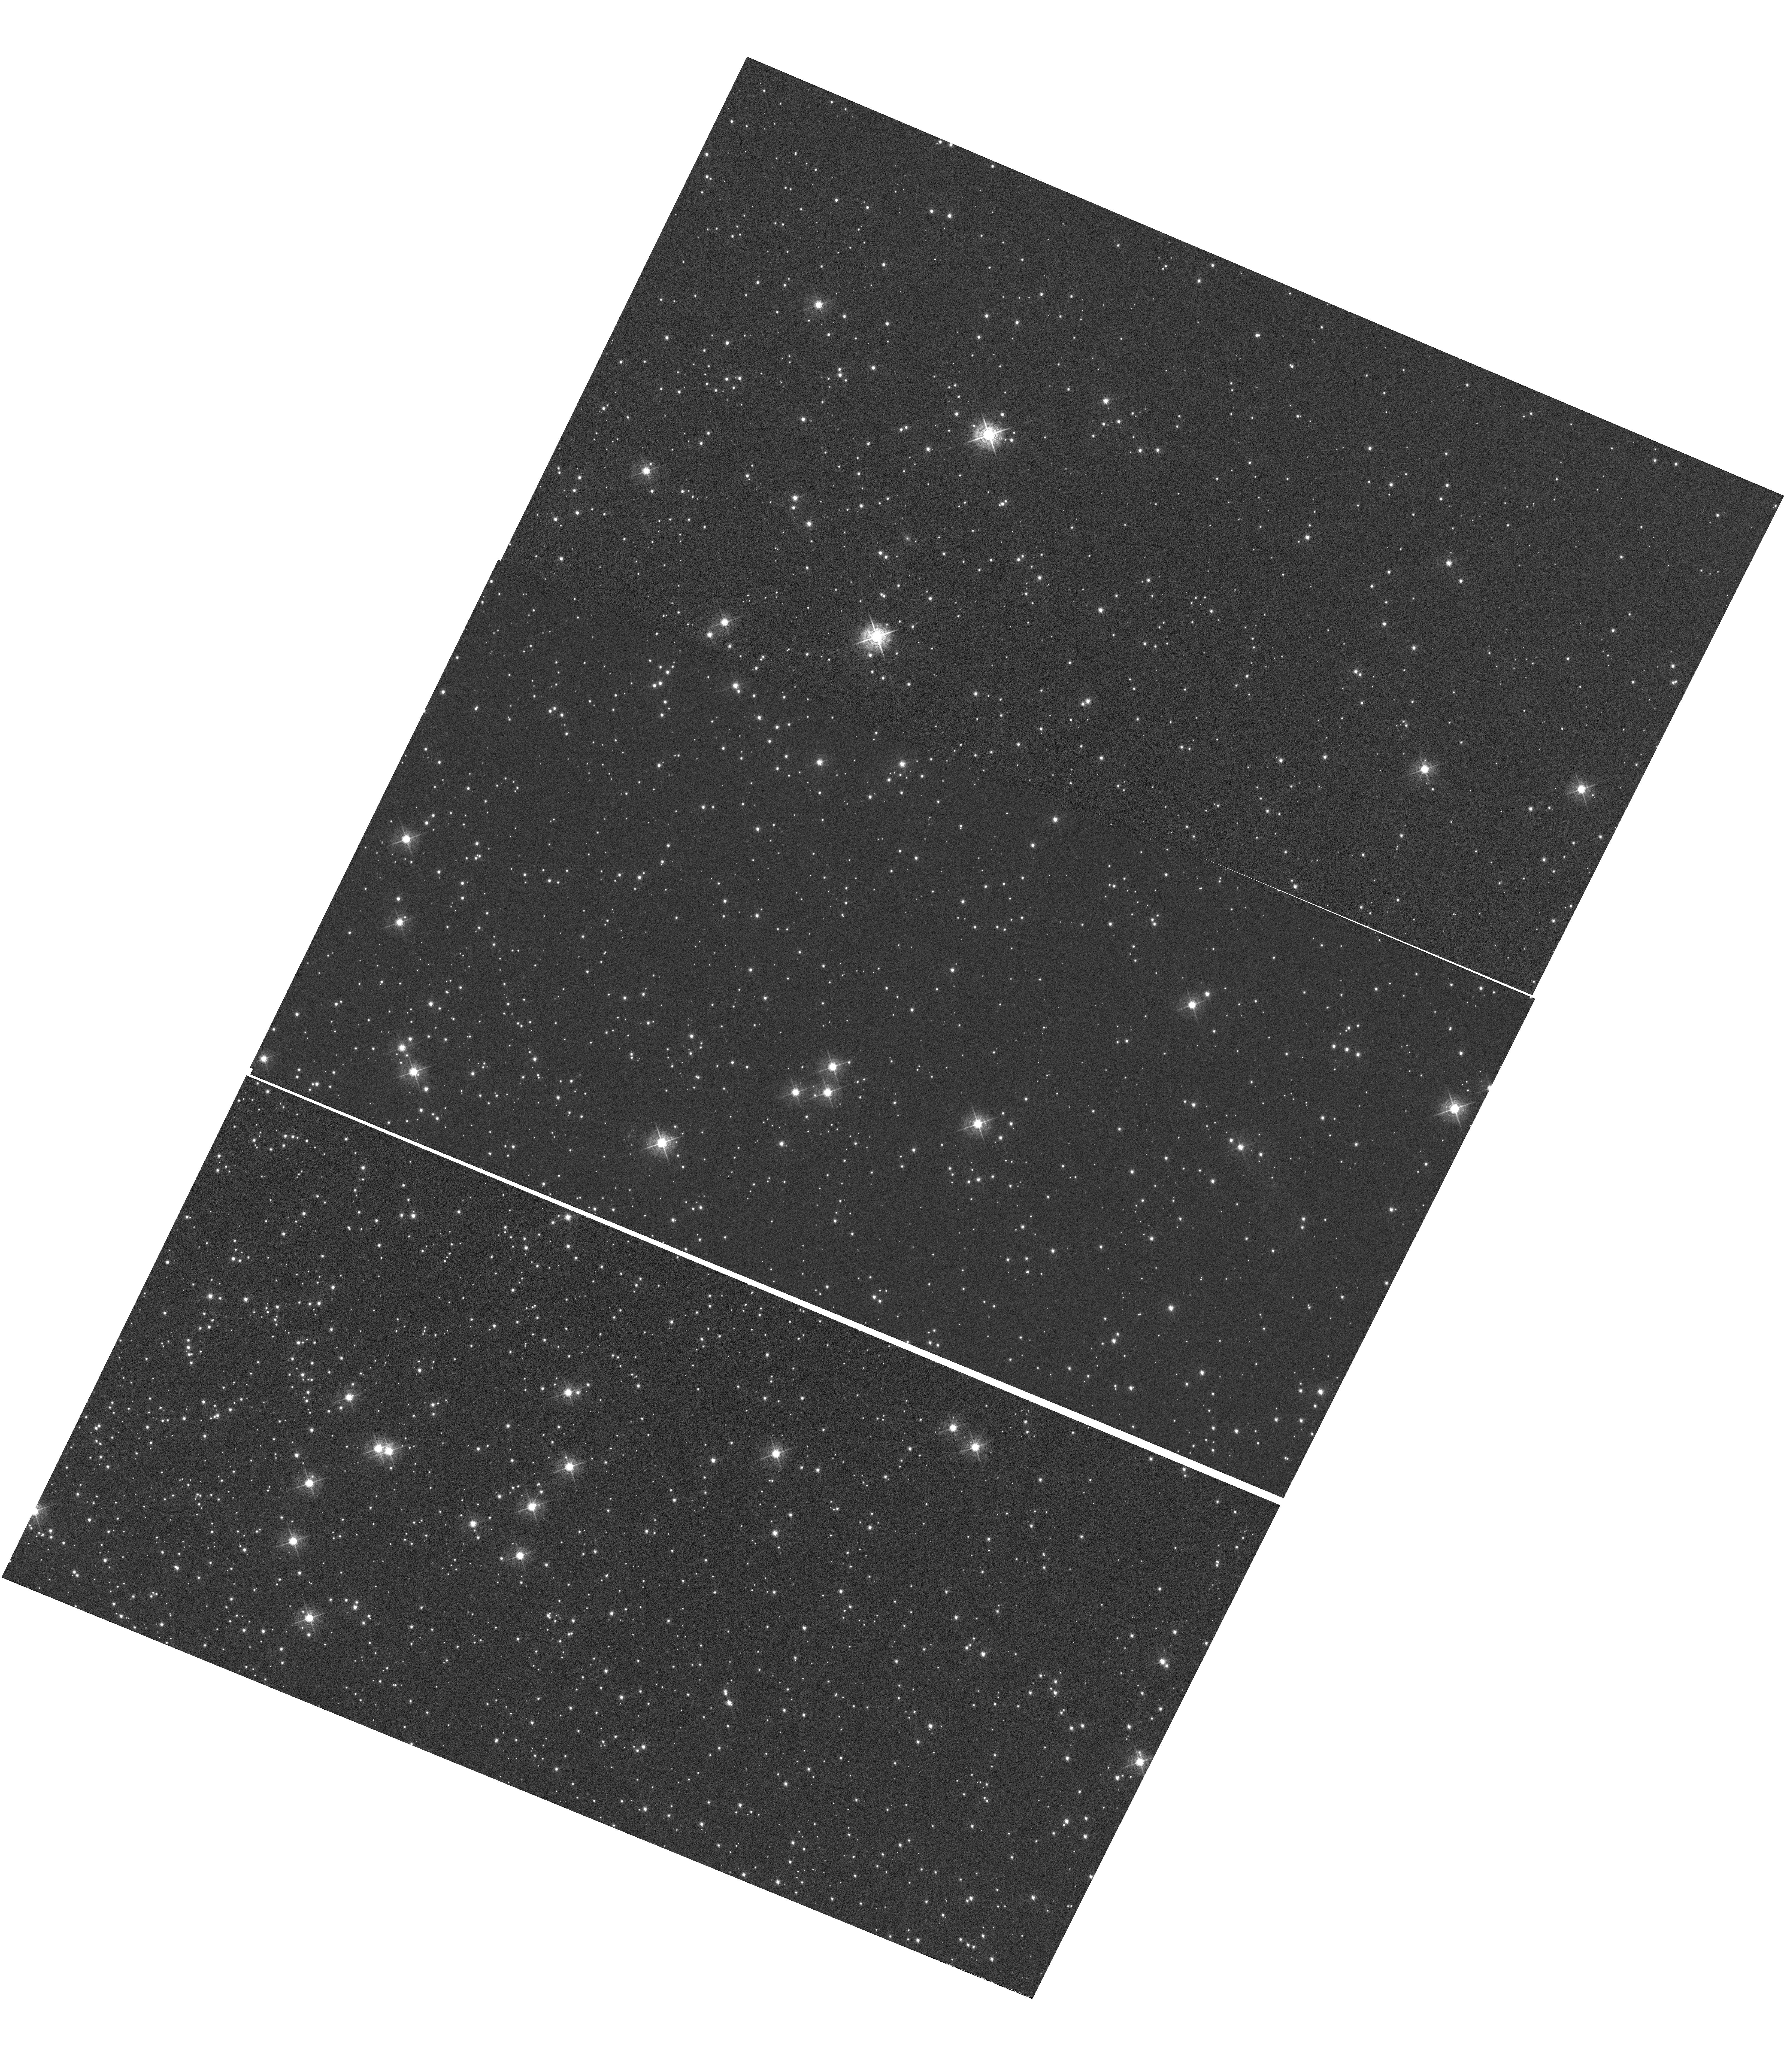
Target: NGC-104
Instrument: WFC3/UVIS
Filter: F502N
Exposure: 1.4 h
Observation ID: hst_14012_04_wfc3_uvis_f502n_icqu04

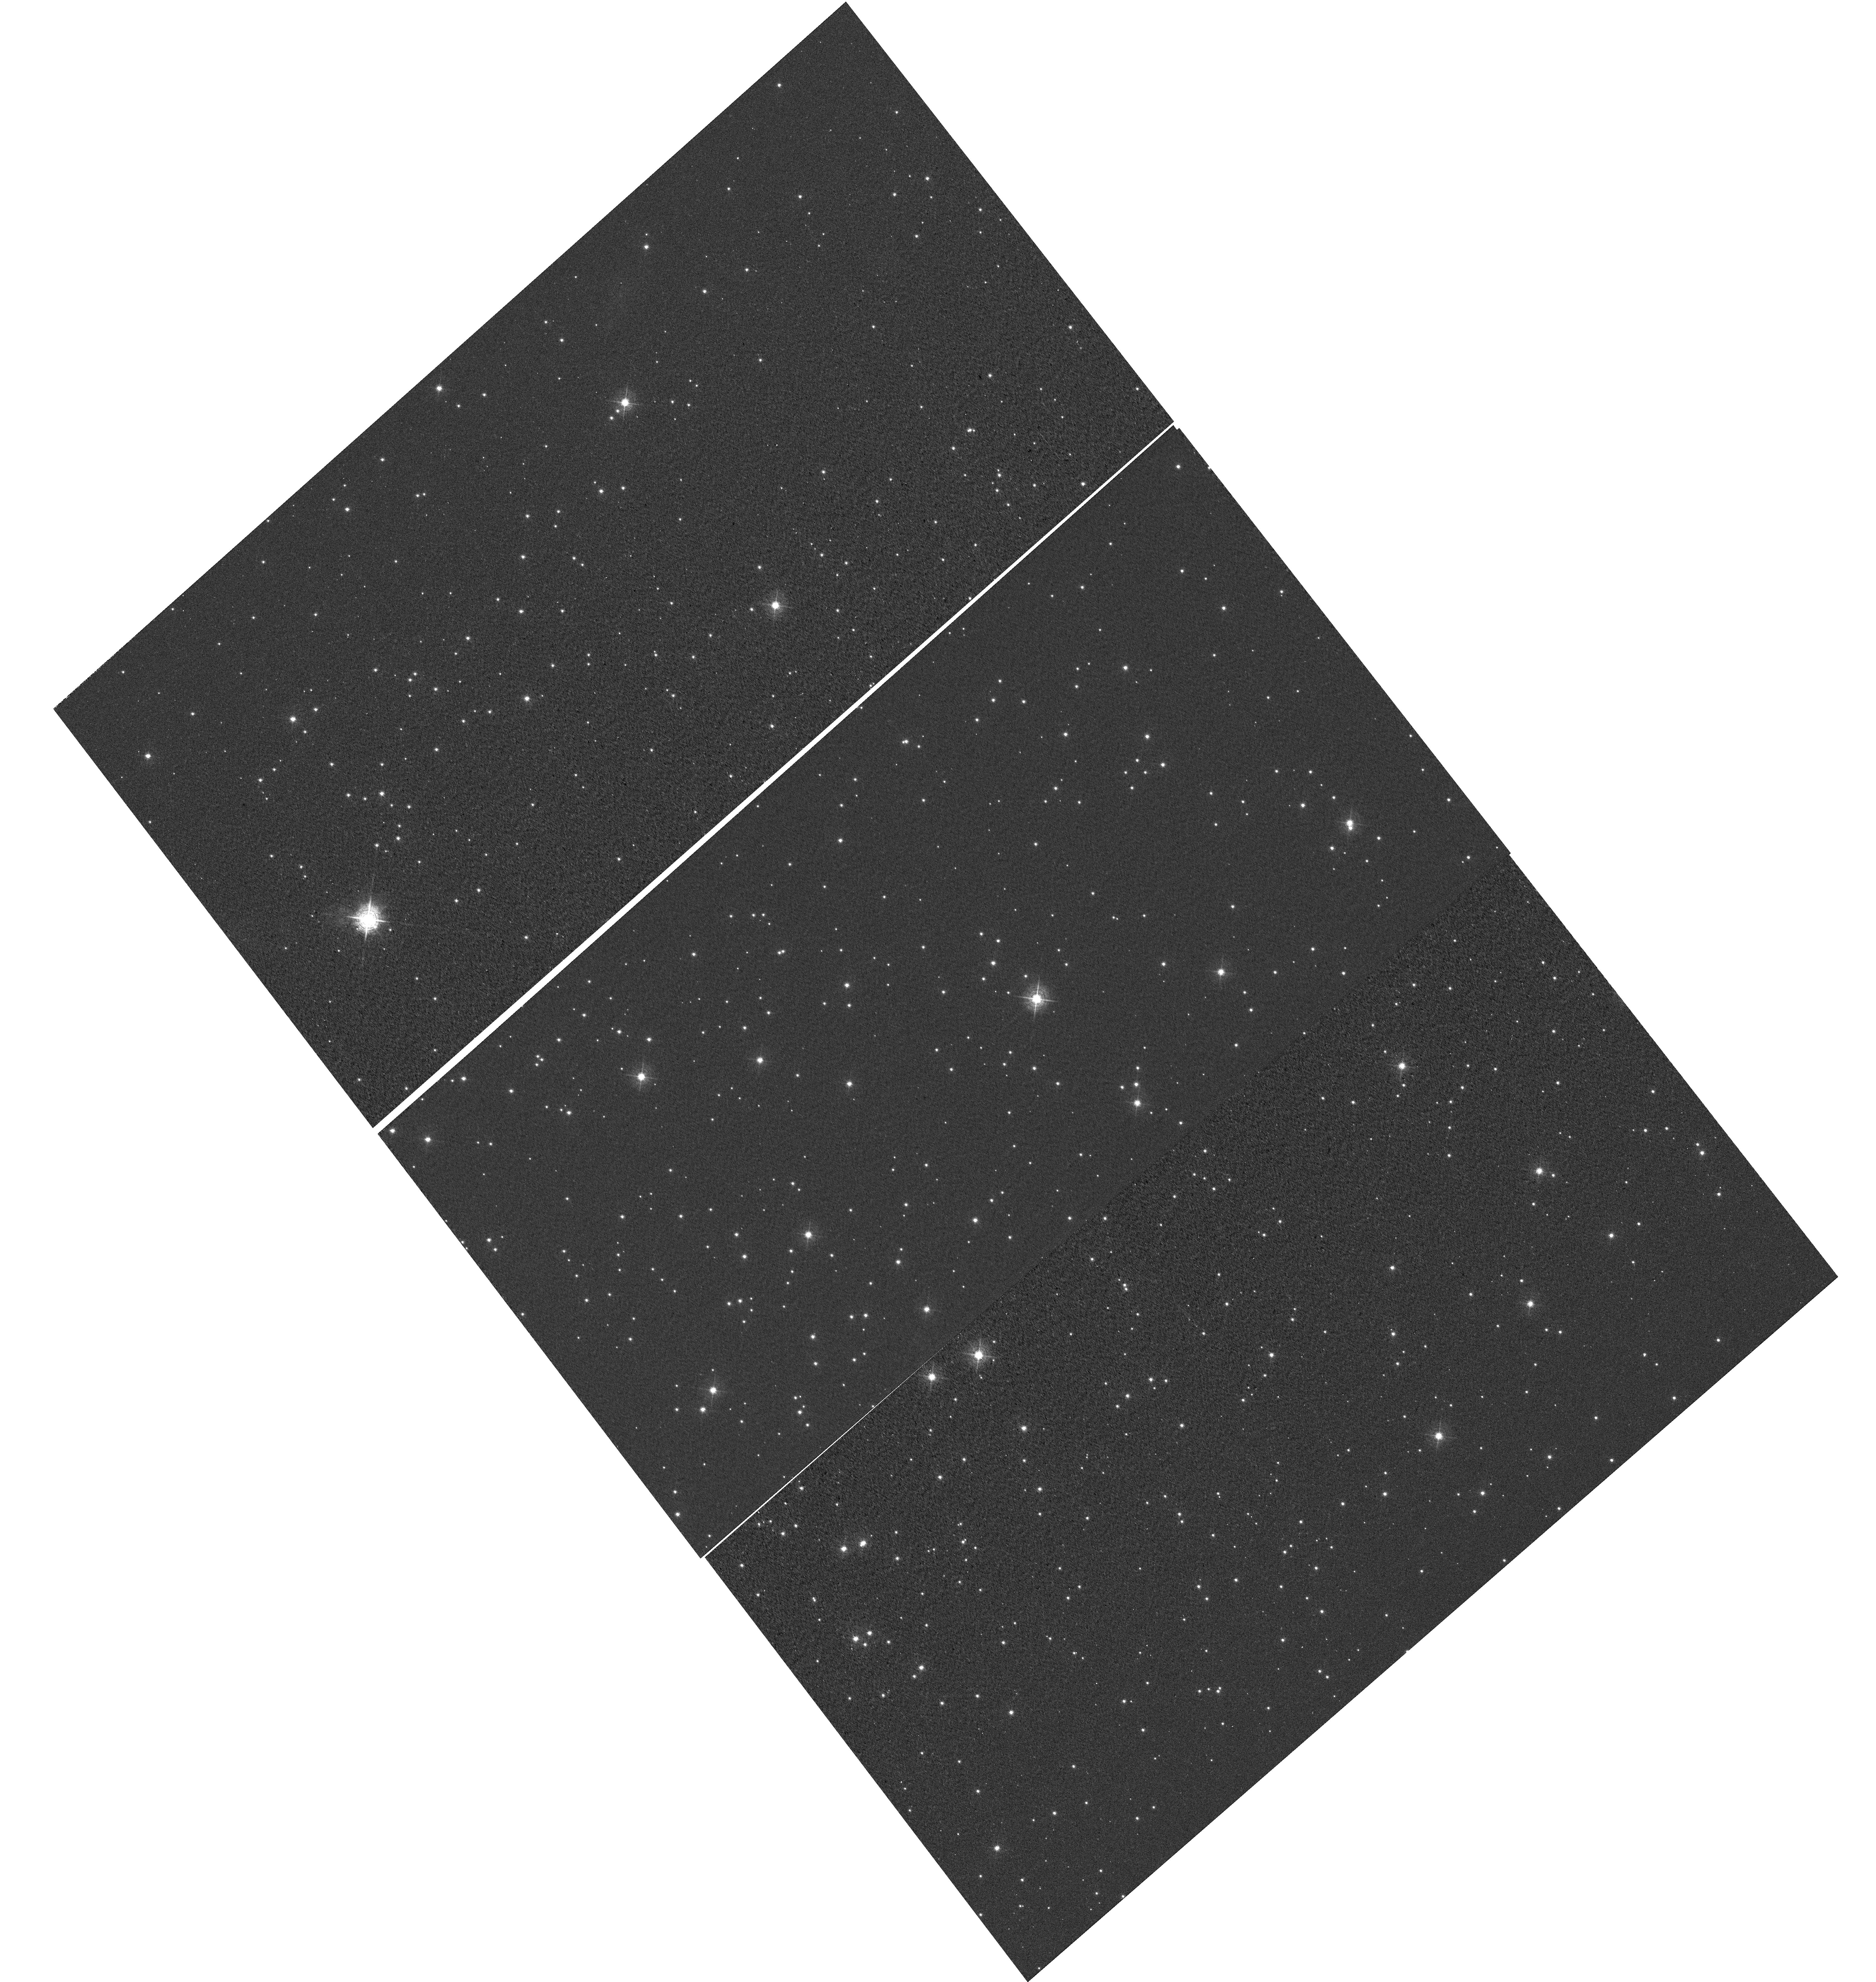
Target: NGC-6791
Instrument: WFC3/UVIS
Filter: F502N
Exposure: 30 min
Observation ID: hst_14012_03_wfc3_uvis_f502n_icqu03

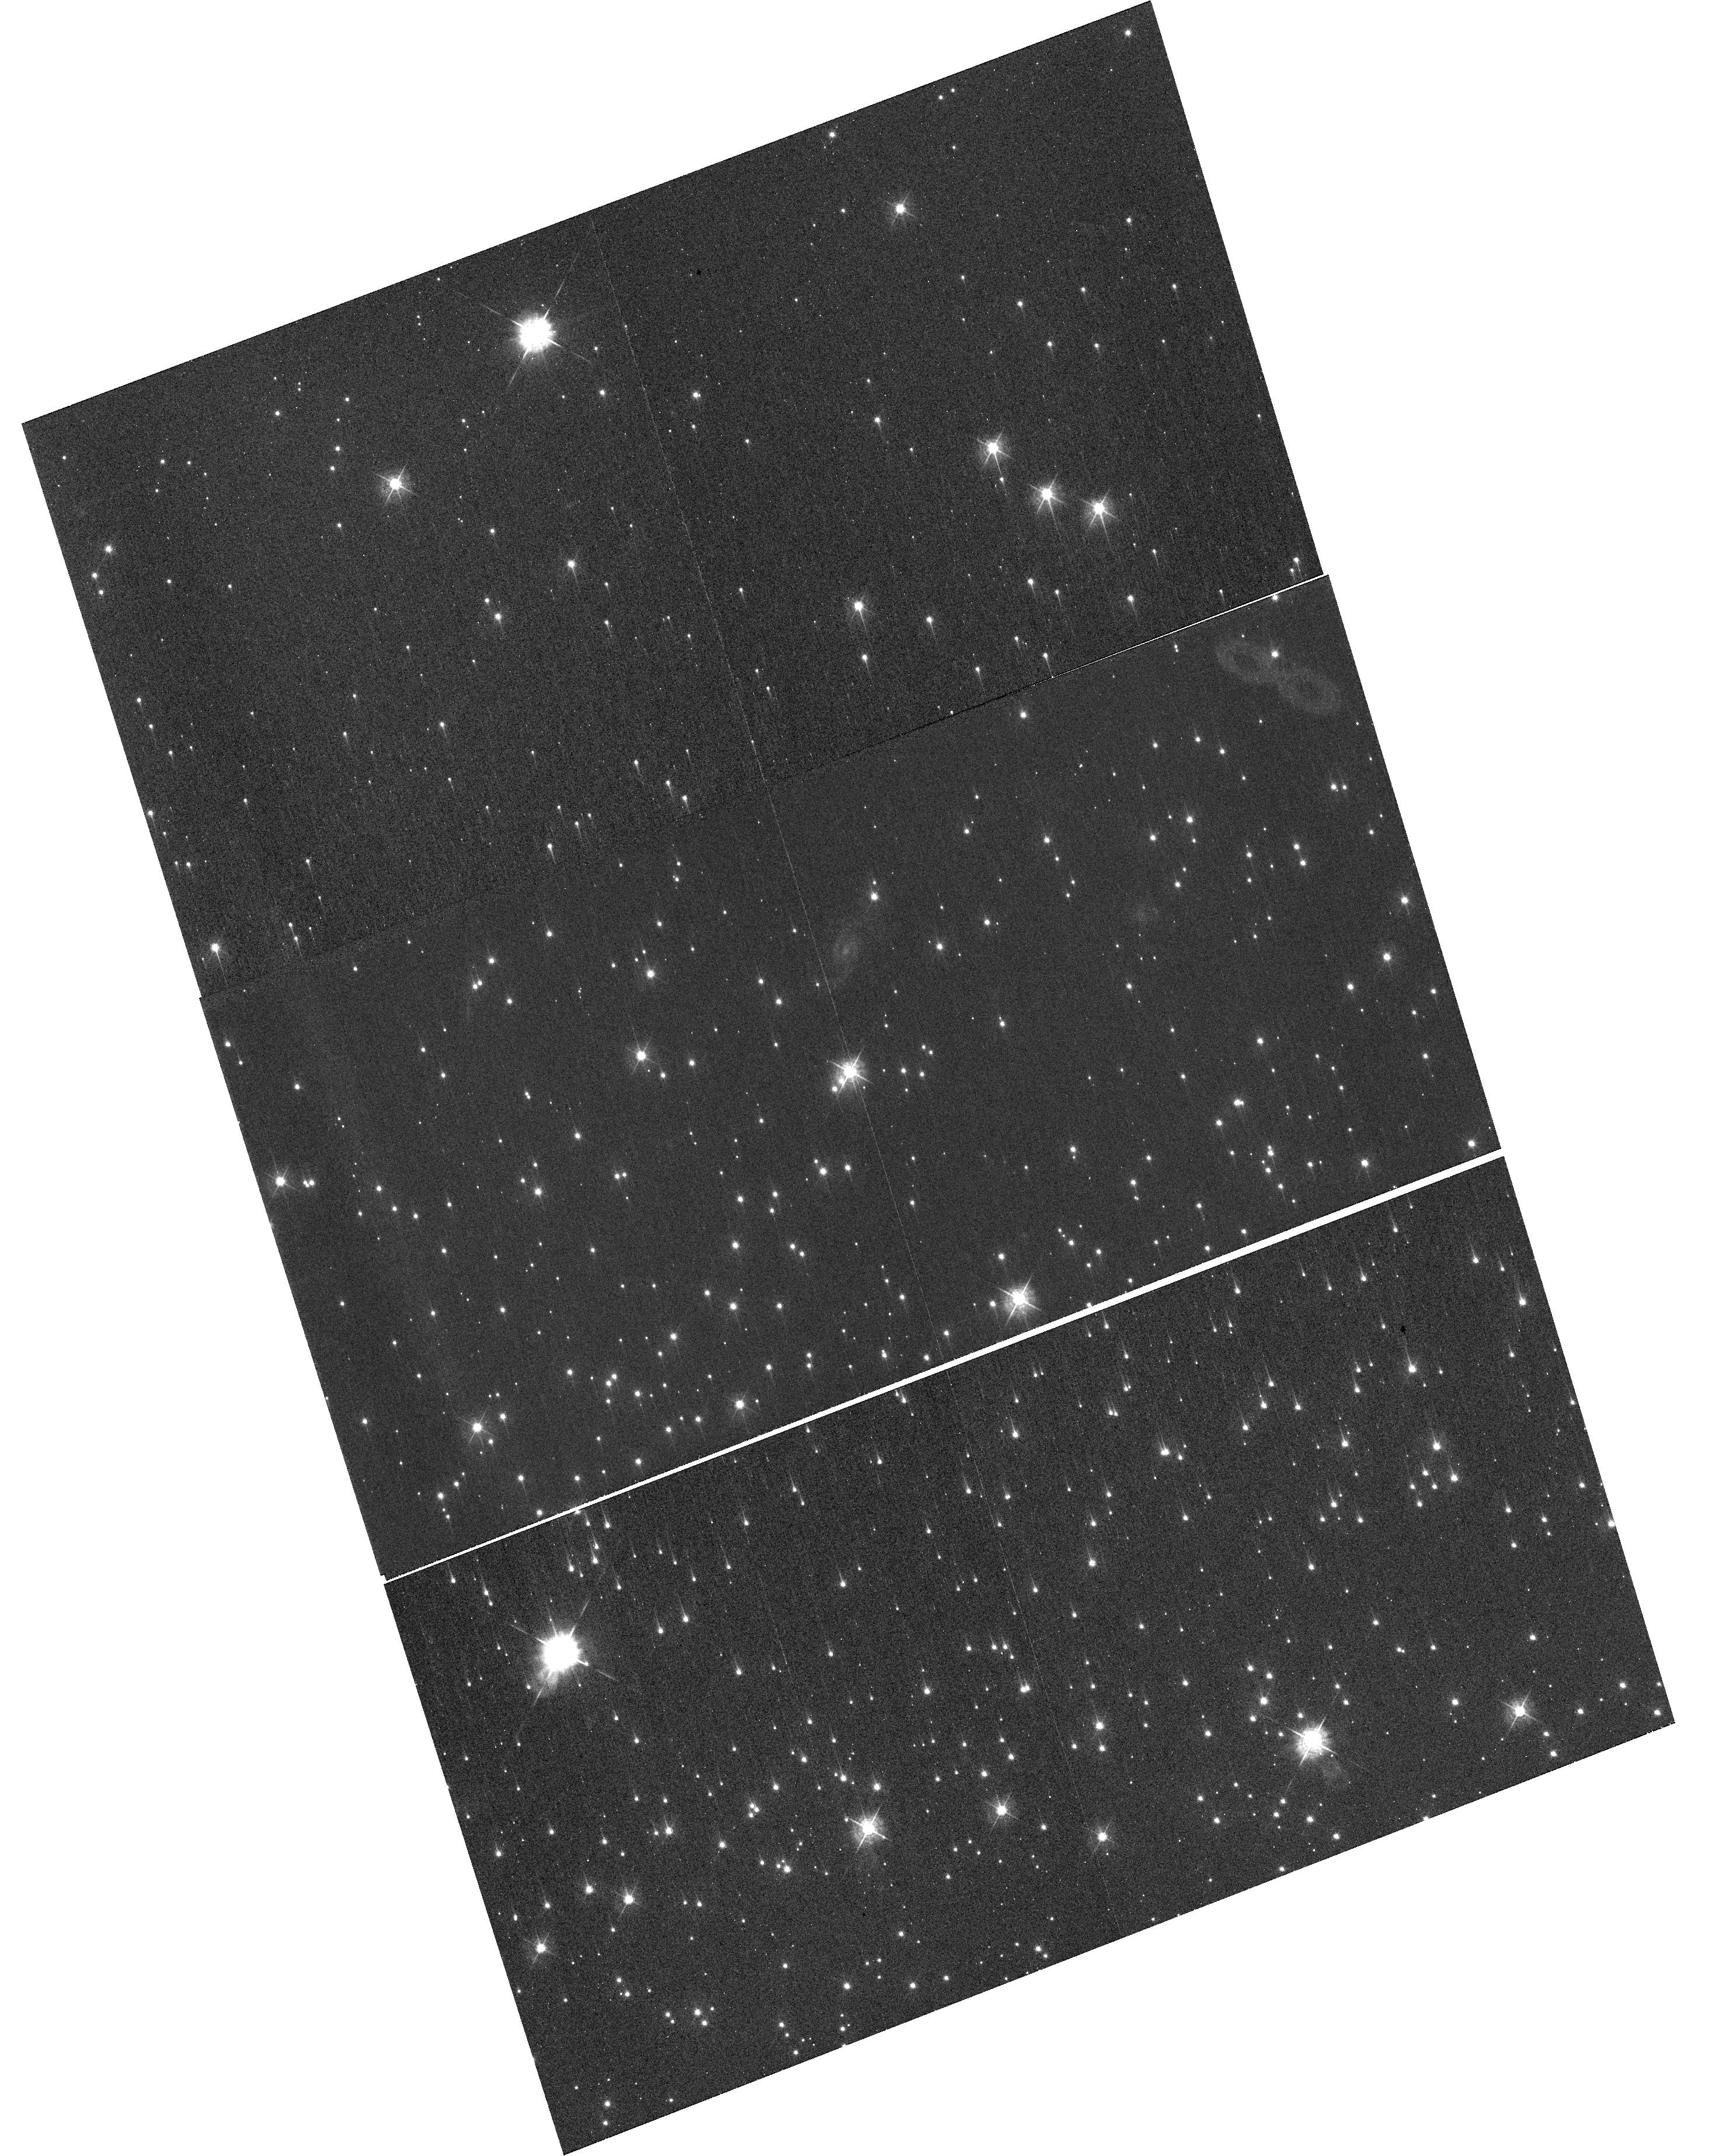
Target: NGC-6791
Instrument: WFC3/UVIS
Filter: F547M
Exposure: 6 min
Observation ID: hst_14012_05_wfc3_uvis_f547m_icqu05

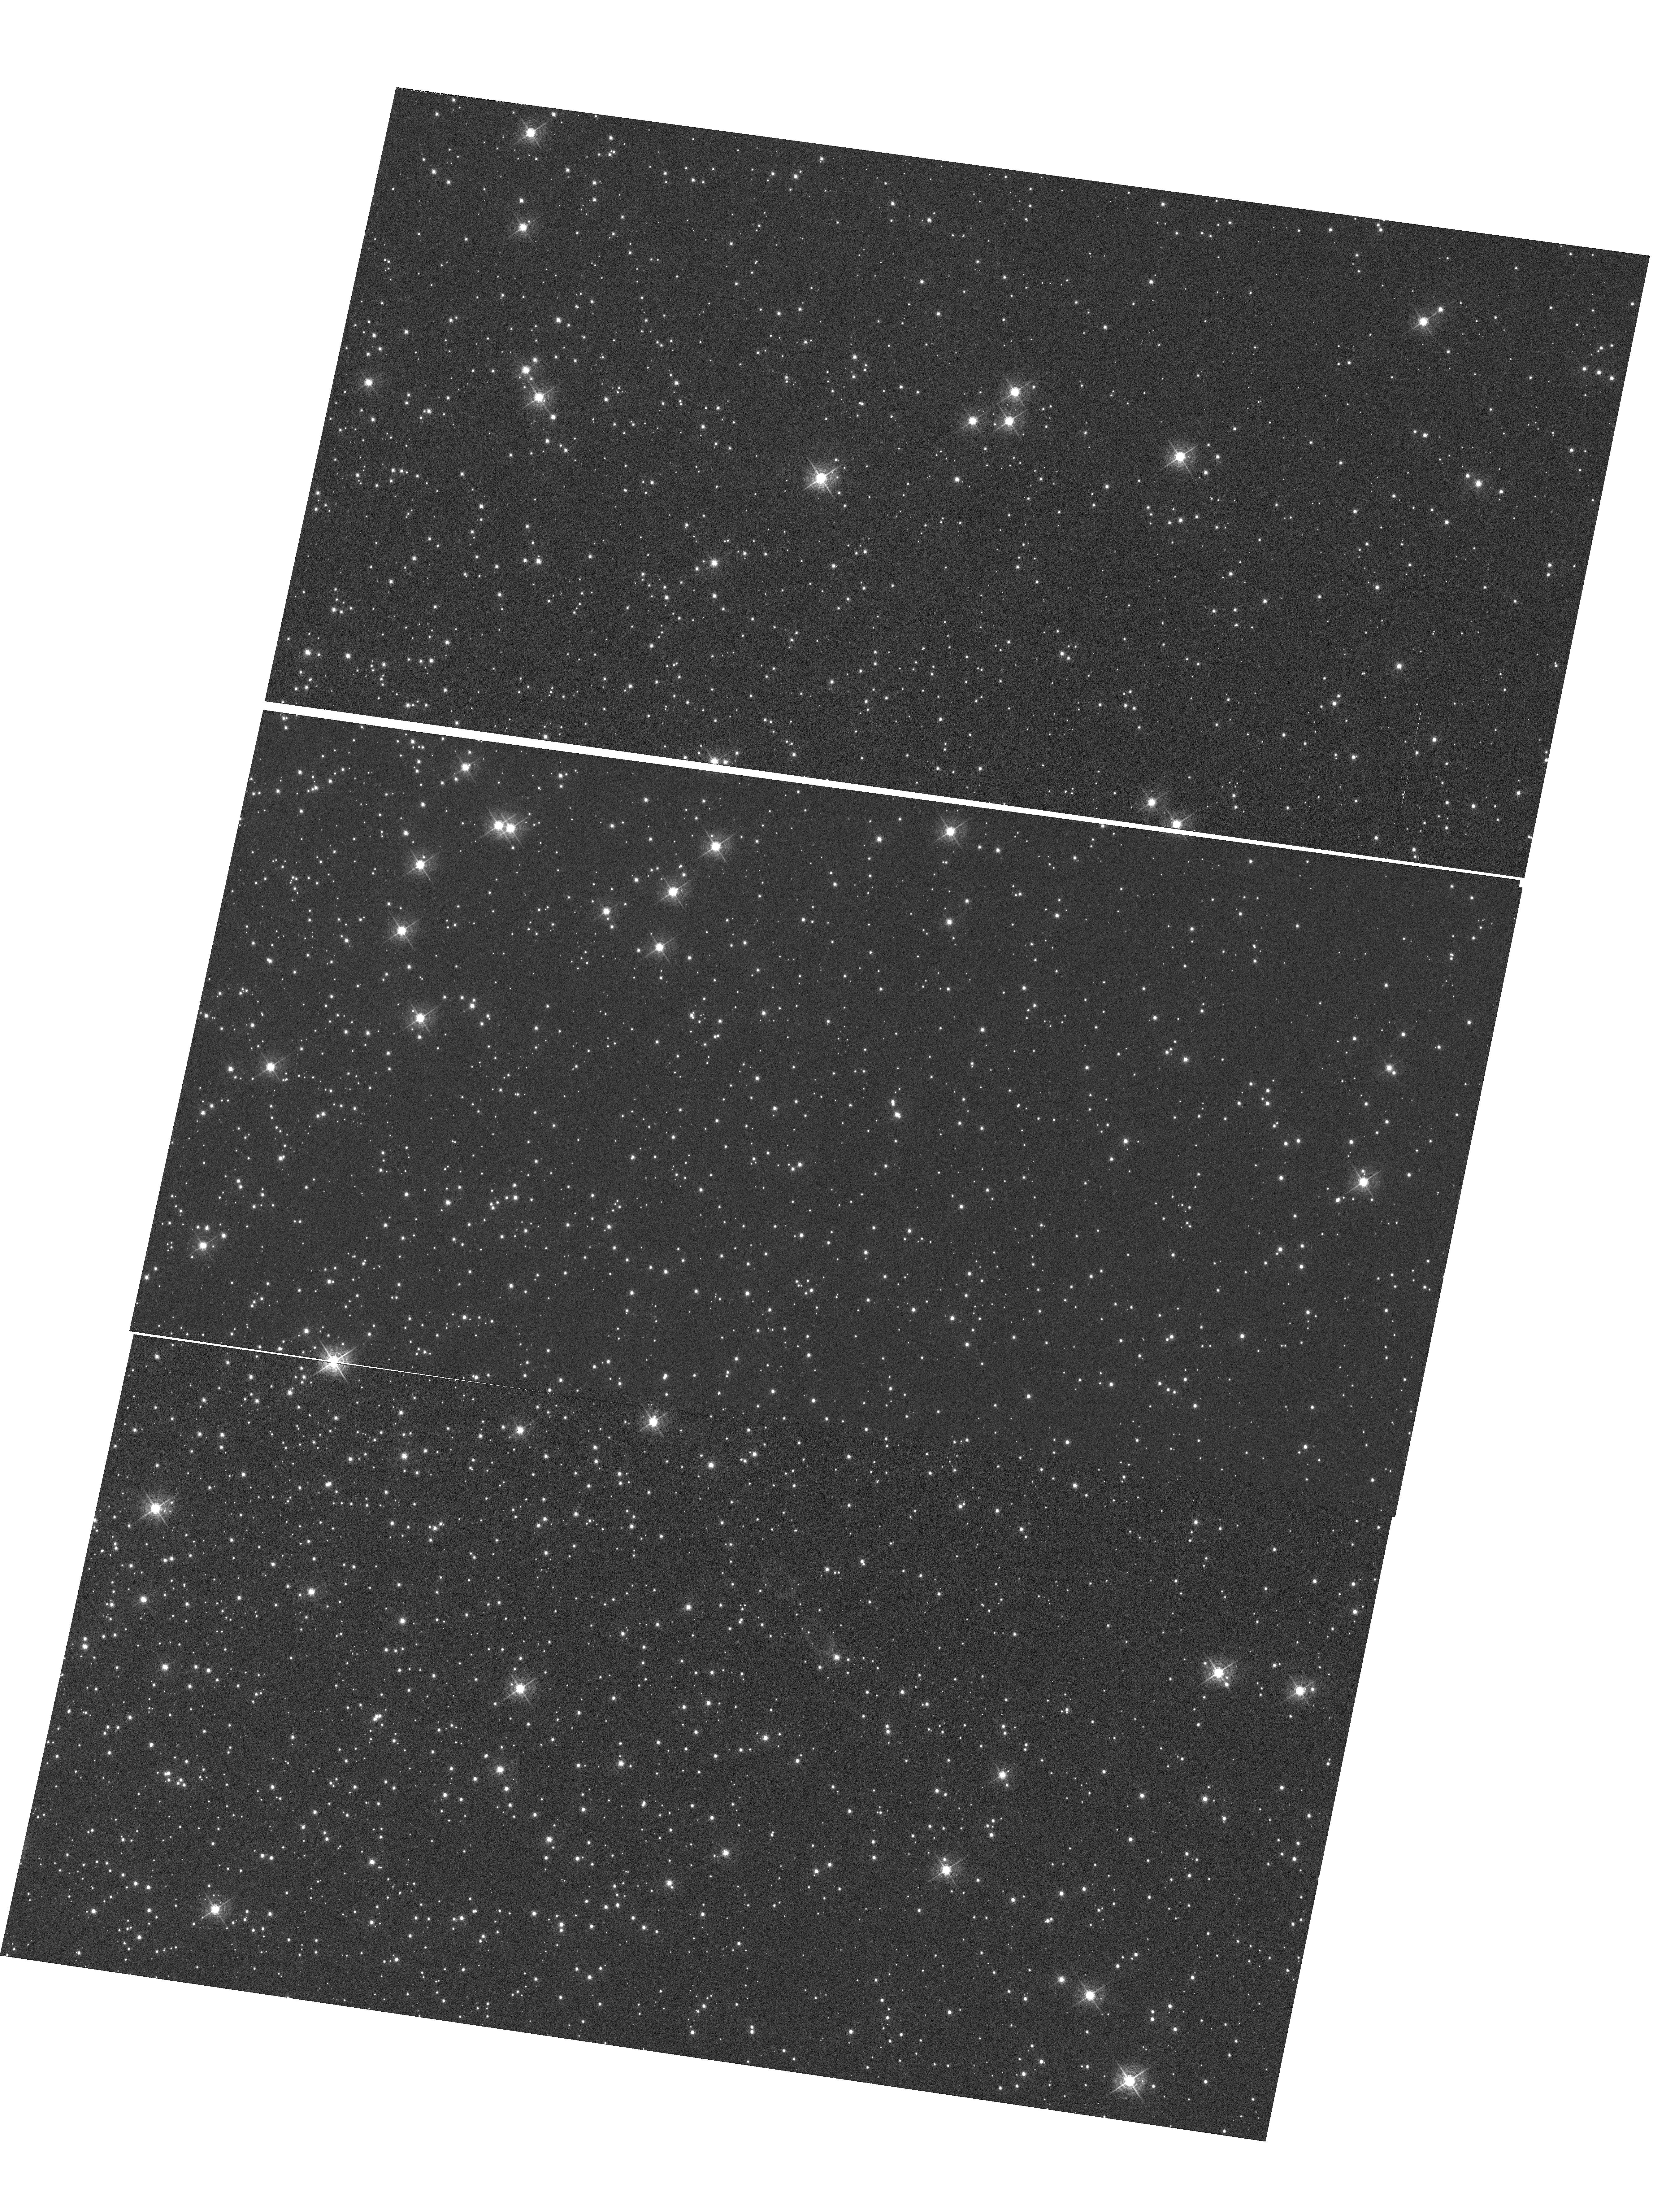
Target: NGC-104
Instrument: WFC3/UVIS
Filter: F502N
Exposure: 1.4 h
Observation ID: hst_14012_02_wfc3_uvis_f502n_icqu02

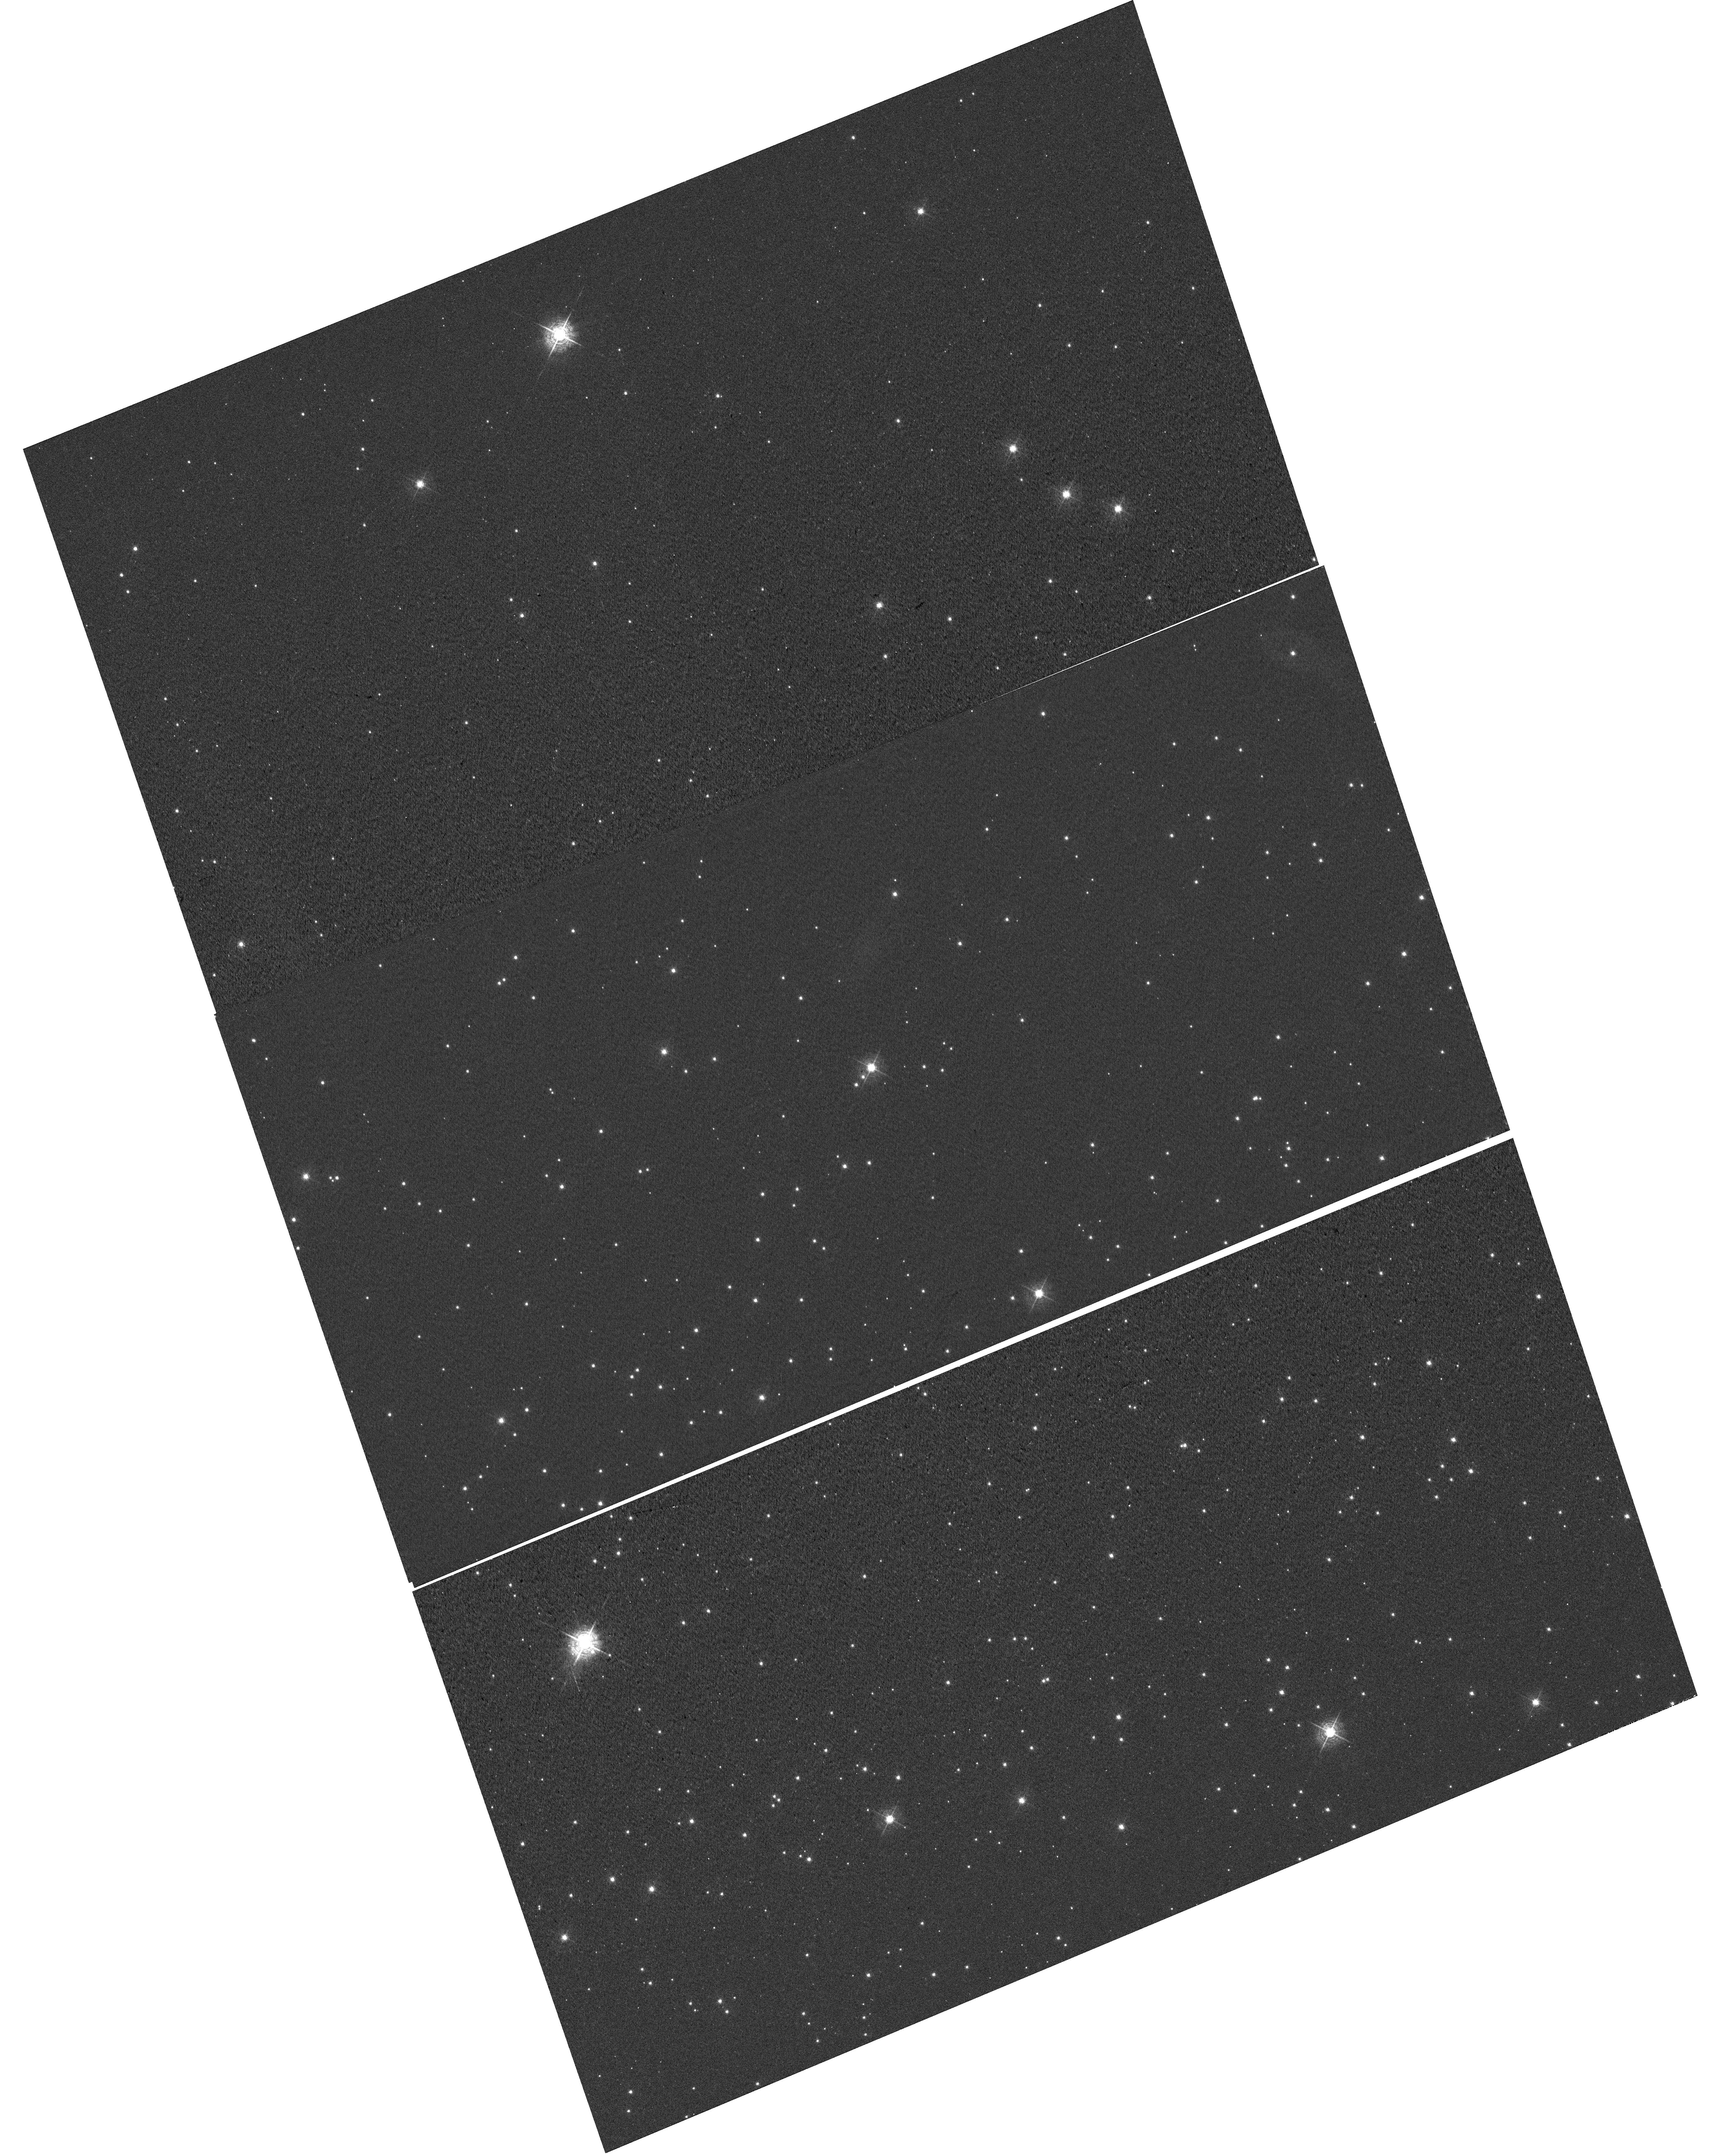
Target: NGC-6791
Instrument: WFC3/UVIS
Filter: F502N
Exposure: 30 min
Observation ID: hst_14012_01_wfc3_uvis_f502n_icqu01

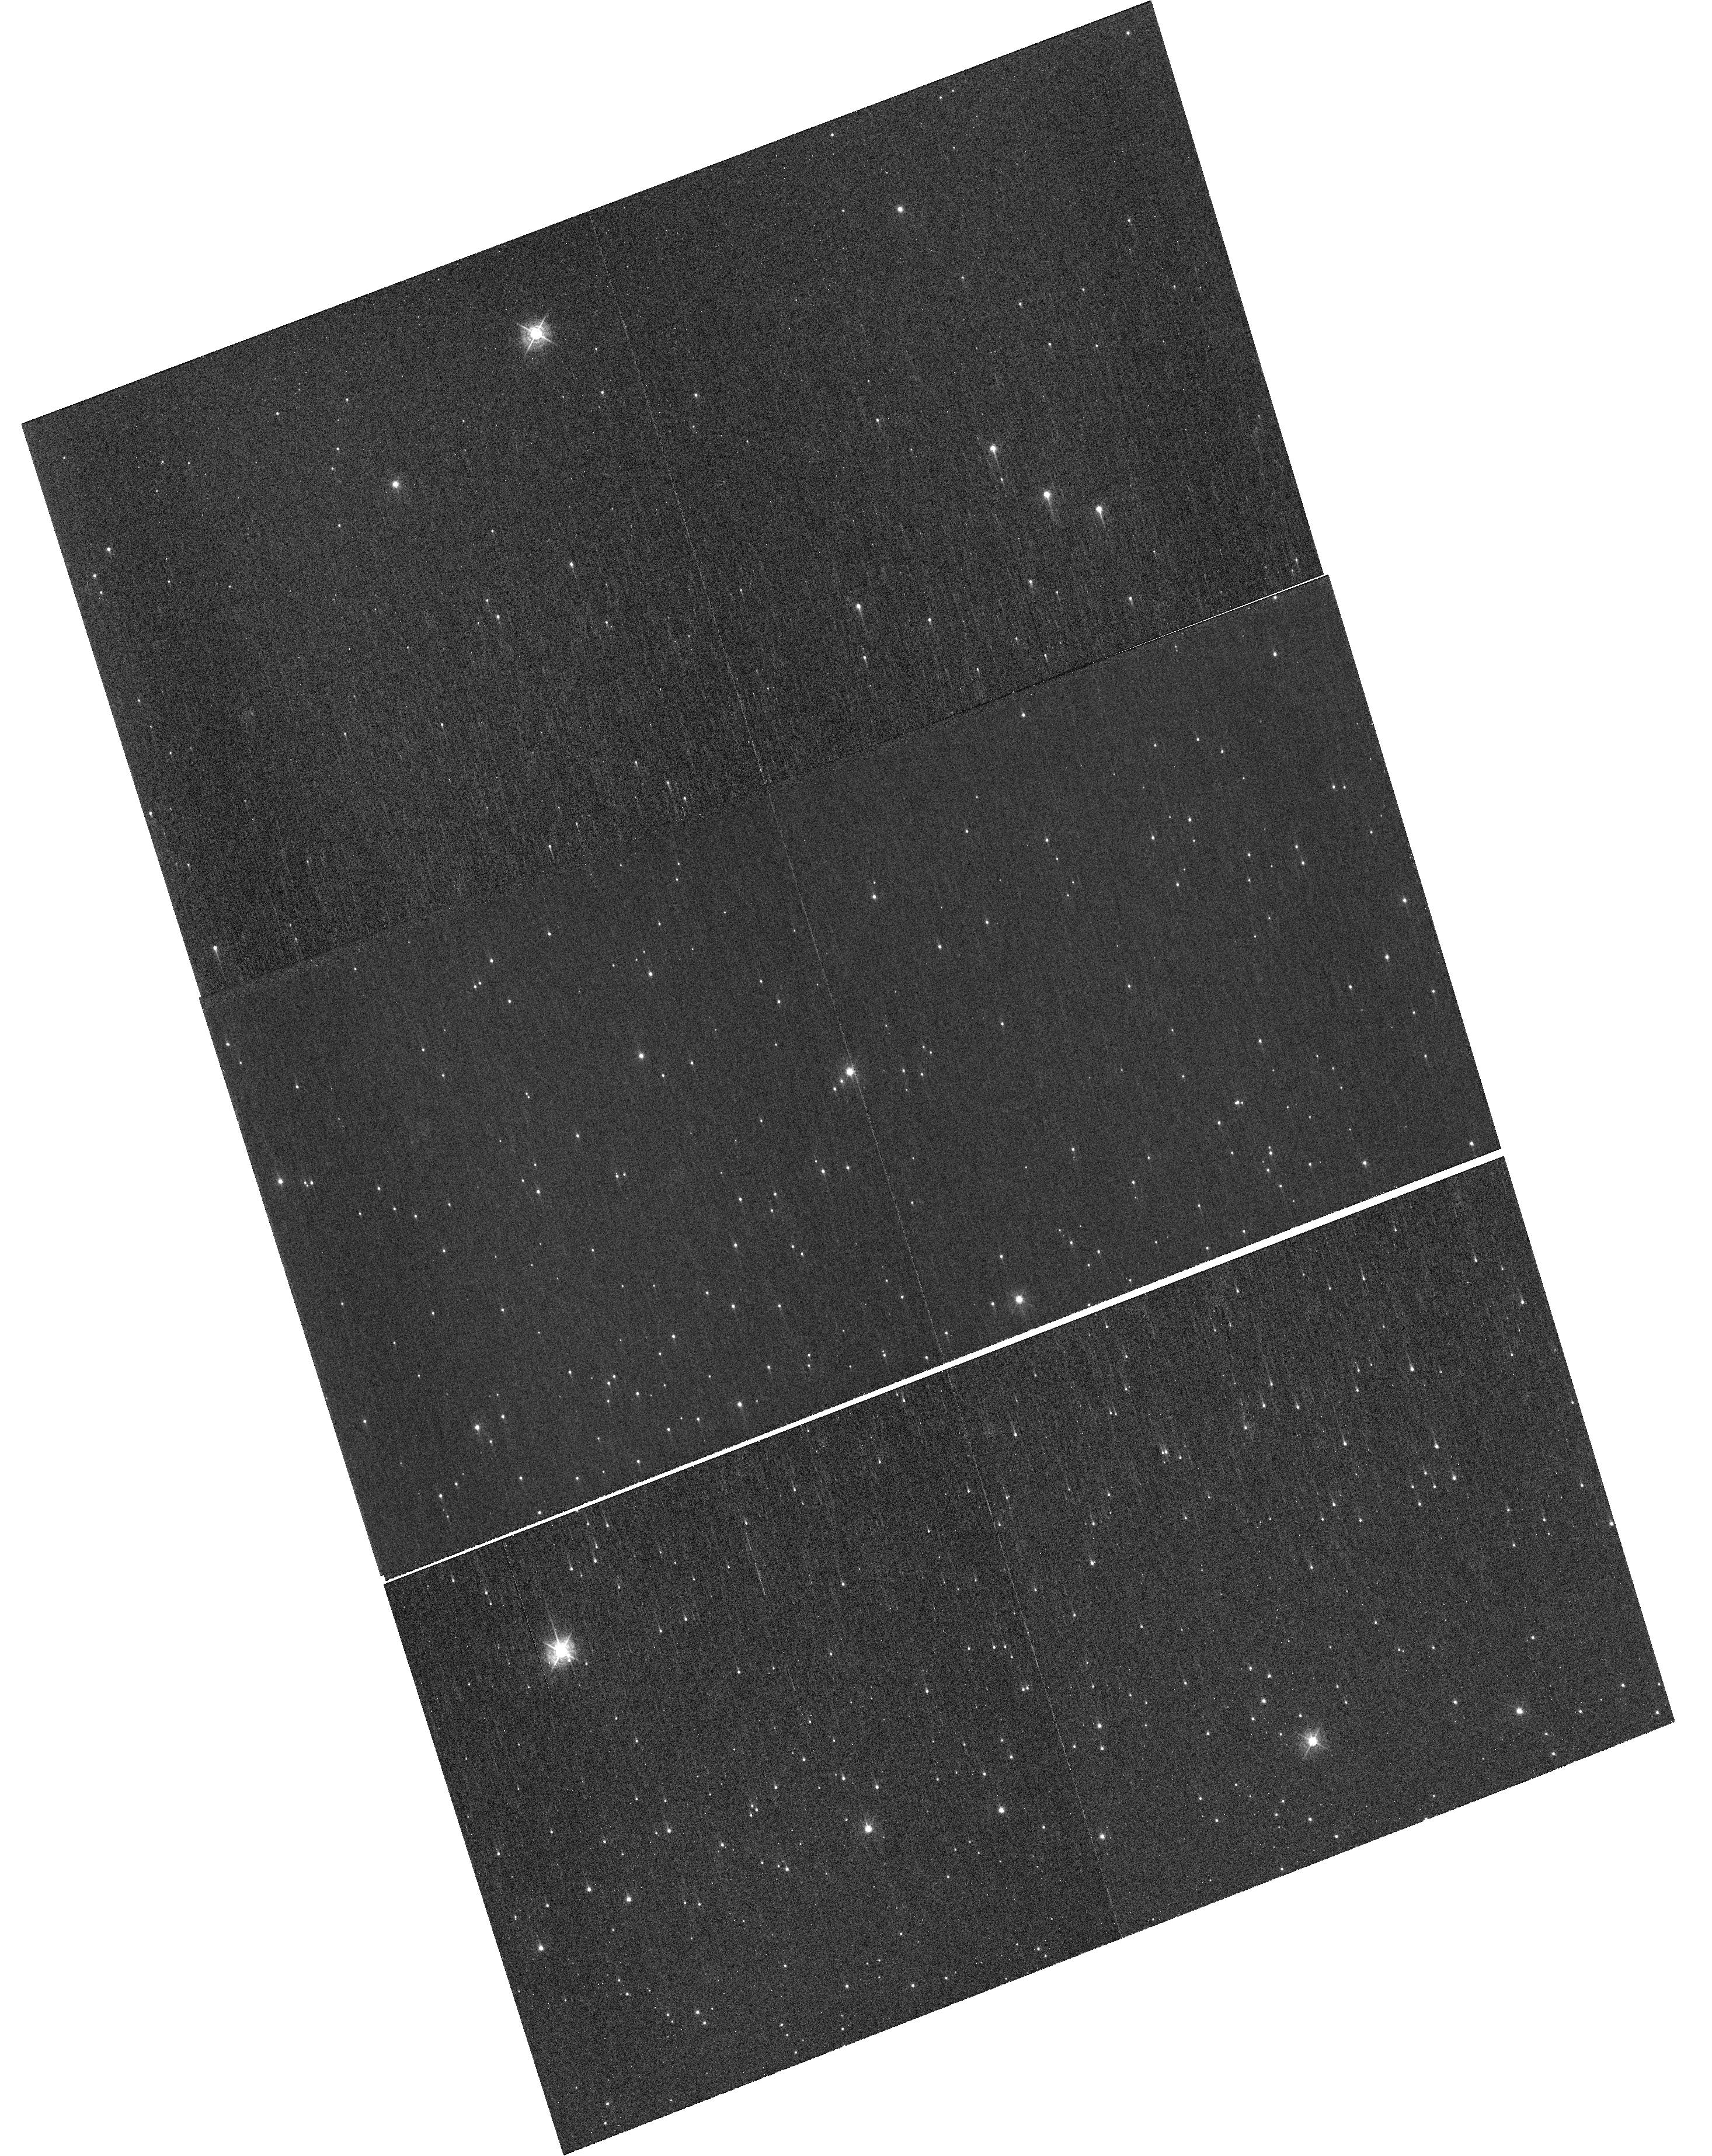
Target: NGC-6791
Instrument: WFC3/UVIS
Filter: F502N
Exposure: 8 min
Observation ID: hst_14012_05_wfc3_uvis_f502n_icqu05

WFC3 UVIS CTE Monitor (Star cluster) (PI: Gosmeyer, Catherine)

This program acquires data to monitor the CTE degradation as a function of epoch, target brightness, and image background. The results will allow for updates to the aperture photometry-based CTE model. In addition, the data will be used for testing and monitoring the efficacy of the empirical pixel-based CTE correction. The two targets used for the external CTE monitor are the sparse cluster NGC 6791 and a relatively dense field in 47 Tuc (NGC 104). Data from the latter are used to measure the dependence of the CTE on field crowding. Both targets have been observed in previous Cycles and thus provide a uniform set of observations from which to track the time evolution of the CTE. Since 47 Tuc is also used by ACS, 47 Tuc allows for a cross-comparison between the CTE evolution of WFC3/UVIS and that of ACS/WFC. Additional observations of 47 Tuc using a range of post-flash levels yield data with a range of background levels from which to assess the background dependence of the UVIS CTE.